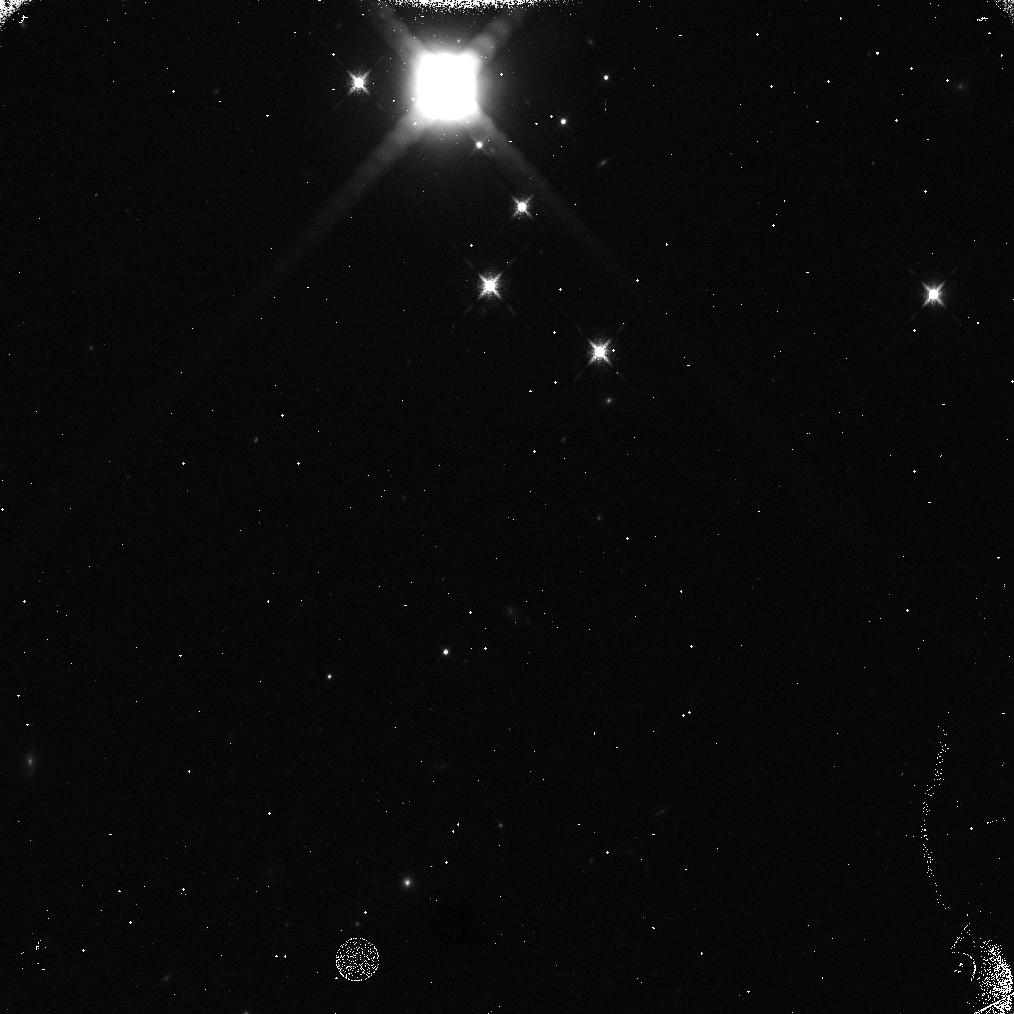
Target: URANUS. Instrument: WFC3/IR. Filter: F127M. Exposure: 5 min. Observation ID: idvx01g3q

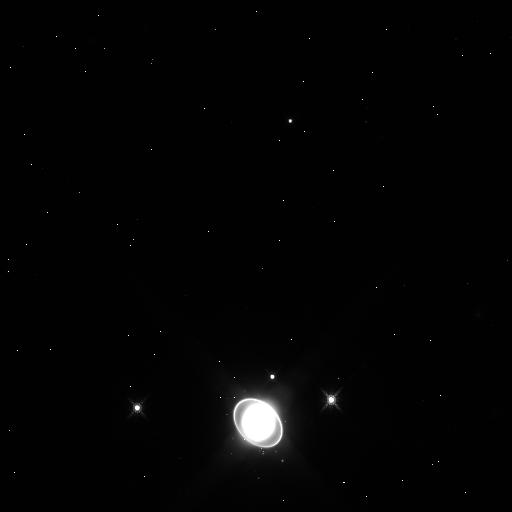
Target: URANUS. Instrument: WFC3/IR. Filter: F125W. Exposure: 2 min. Observation ID: idvx03d1q

WFC3 Short-term IR Persistence (PI: Gennaro, Mario)

Persistence in the WFC3/IR channel decays as a power law with time for t> 300 s. Using data from Program 14016 (target: the star cluster Westerlund 1), we have observed a tapering off of the power law at short times. The analysis of those data is however limited to the darks. The externals proved to suffer of too much crowding, thus making it hard to measure the local background and the persistence signal on top of it. In order to truly exploit the externals and reach the shortest allowed times, we propose to observe a more compact target: Uranus. This will allow us to have a larger free portion of the IR detector, to obtain better sky measurements.